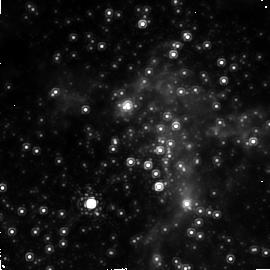
Target: GC. Instrument: NICMOS/NIC2. Filter: F187N. Exposure: 20 min. Observation ID: n4qv02010

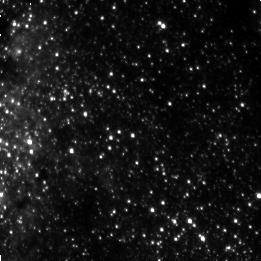
Target: GC-D. Instrument: NICMOS/NIC3. Filter: F187N. Exposure: 3 min. Observation ID: n4qva10d0

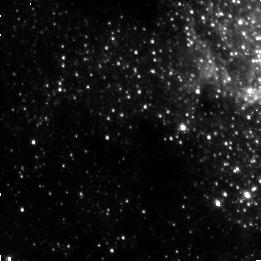
Target: GC-B. Instrument: NICMOS/NIC3. Filter: F187N. Exposure: 3 min. Observation ID: n4qv010d0

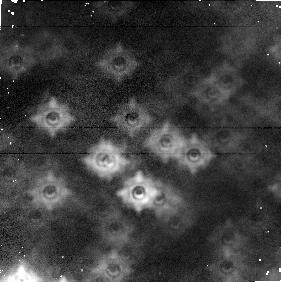
Target: GC-C. Instrument: NICMOS/NIC1. Filter: F160W. Exposure: 2 min. Observation ID: n4qva1080

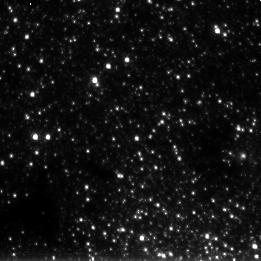
Target: GC-A. Instrument: NICMOS/NIC3. Filter: F222M. Exposure: 2 min. Observation ID: n4qv010a0

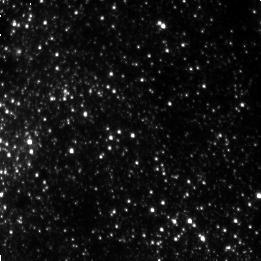
Target: GC-D. Instrument: NICMOS/NIC3. Filter: F190N. Exposure: 3 min. Observation ID: n4qva10j0

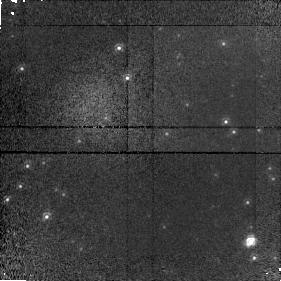
Target: GC. Instrument: NICMOS/NIC1. Filter: F110M. Exposure: 20 min. Observation ID: n4qv02020

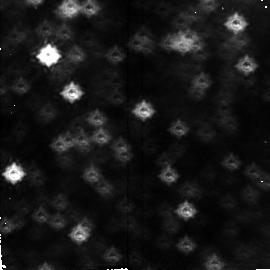
Target: GC-B. Instrument: NICMOS/NIC2. Filter: F160W. Exposure: 2 min. Observation ID: n4qv010l0

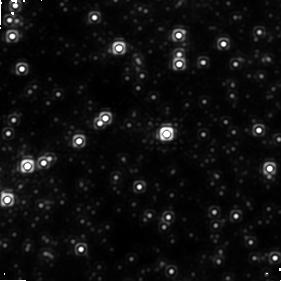
Target: GC. Instrument: NICMOS/NIC1. Filter: F160W. Exposure: 20 min. Observation ID: n4qv02050

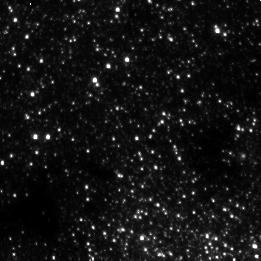
Target: GC-A. Instrument: NICMOS/NIC3. Filter: F190N. Exposure: 3 min. Observation ID: n4qv01070

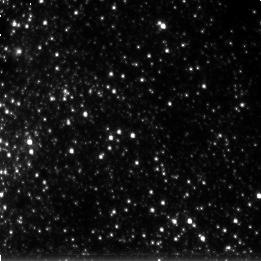
Target: GC-D. Instrument: NICMOS/NIC3. Filter: F222M. Exposure: 2 min. Observation ID: n4qva10m0

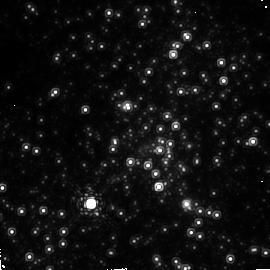
Target: GC. Instrument: NICMOS/NIC2. Filter: F190N. Exposure: 20 min. Observation ID: n4qv02040

IONIZED TAILS FROM SUPERGIANTS AT THE GALACTIC CENTER (PI: Scoville, Nicholas Z.)

The strong UV field at the Galactic Center is capable of ionizing the winds from late-type supergiants. An ionized tail has been observed from IRS7 lying in the central 0.5 pc. We will search for more examples of ionized stellar winds using P-alpha. Determining the location of the wind source would clarify whether the IRS16 stars power the wind or if SgrA* does. Discovery of more winds could also help determine whether the winds cause an increased mass loss and hence potentially the rate of evolution of these stars. We will image a 2x2 grid using Camera 3 for the main search and also the central region with Camera 2 to register P-alpha knot positions with respect to radio positions to locate SgrA* in the infrared coordinate system. Supporting broadband data will be acquired and parallel observations will be used to investigate the surrounding stellar population.